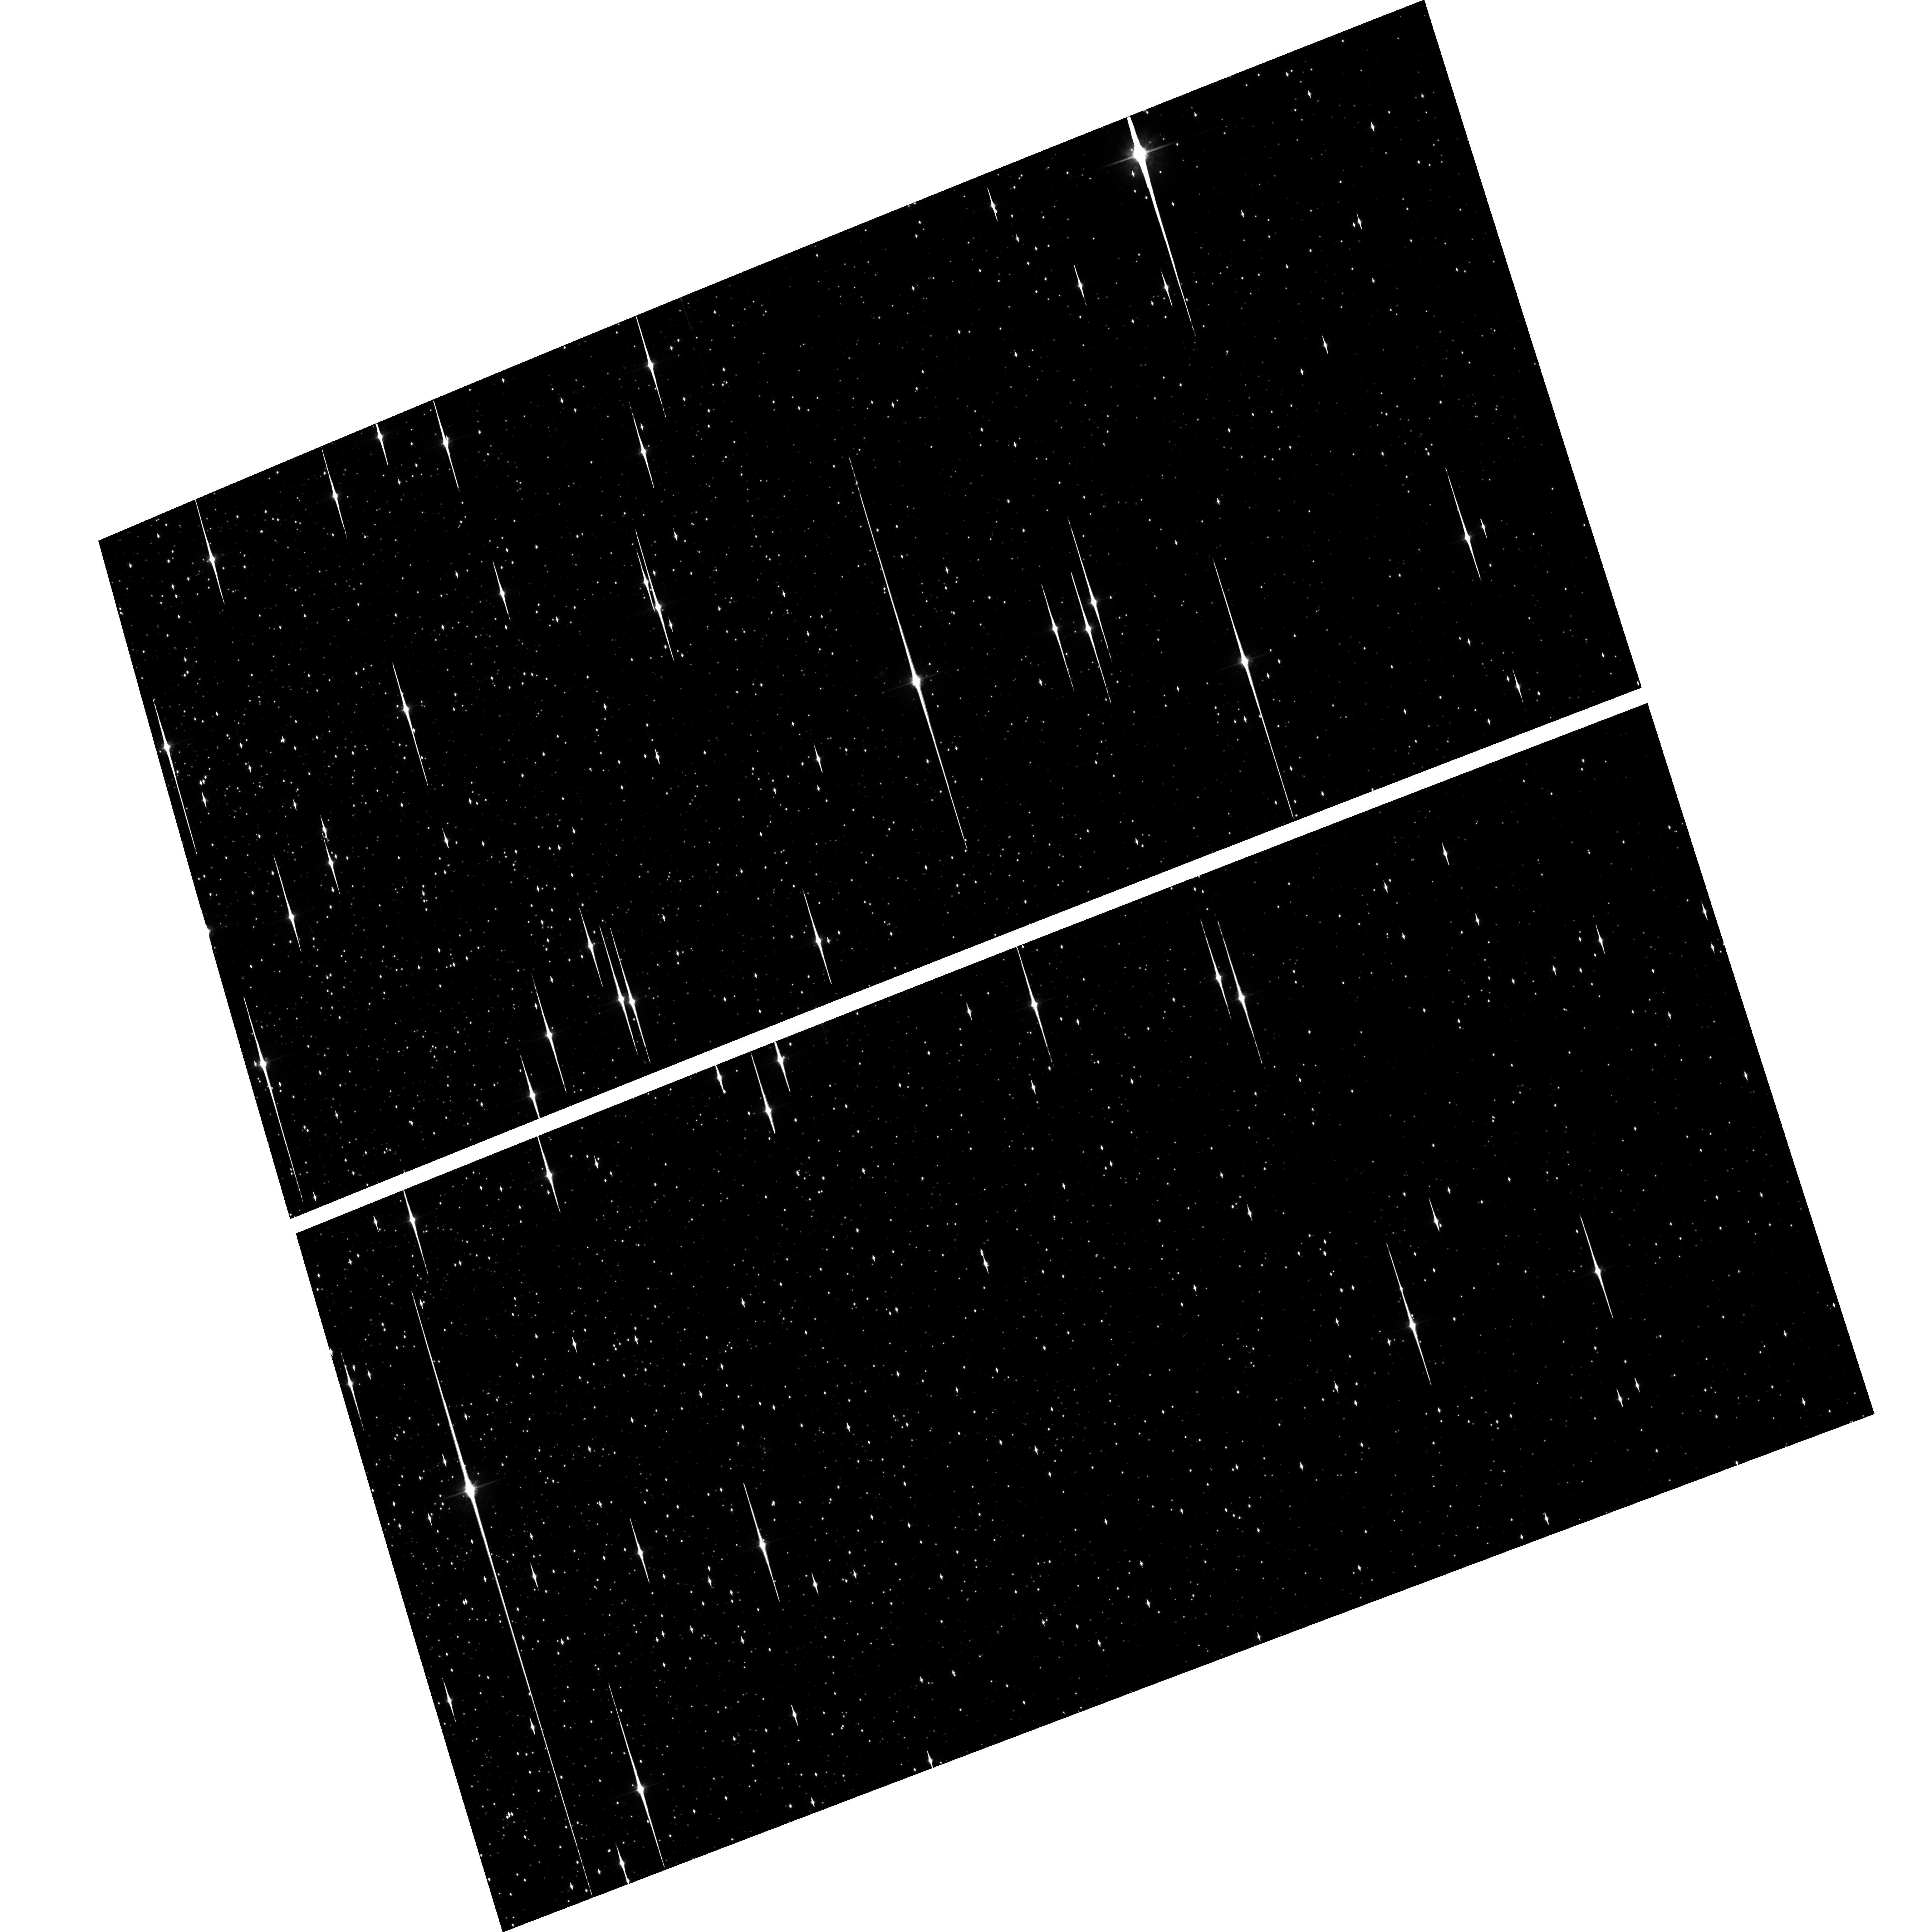
Target: NGC104. Instrument: ACS/WFC. Filter: F814W. Exposure: 1.6 h. Observation ID: hst_10101_01_acs_wfc_f814w_j91c01

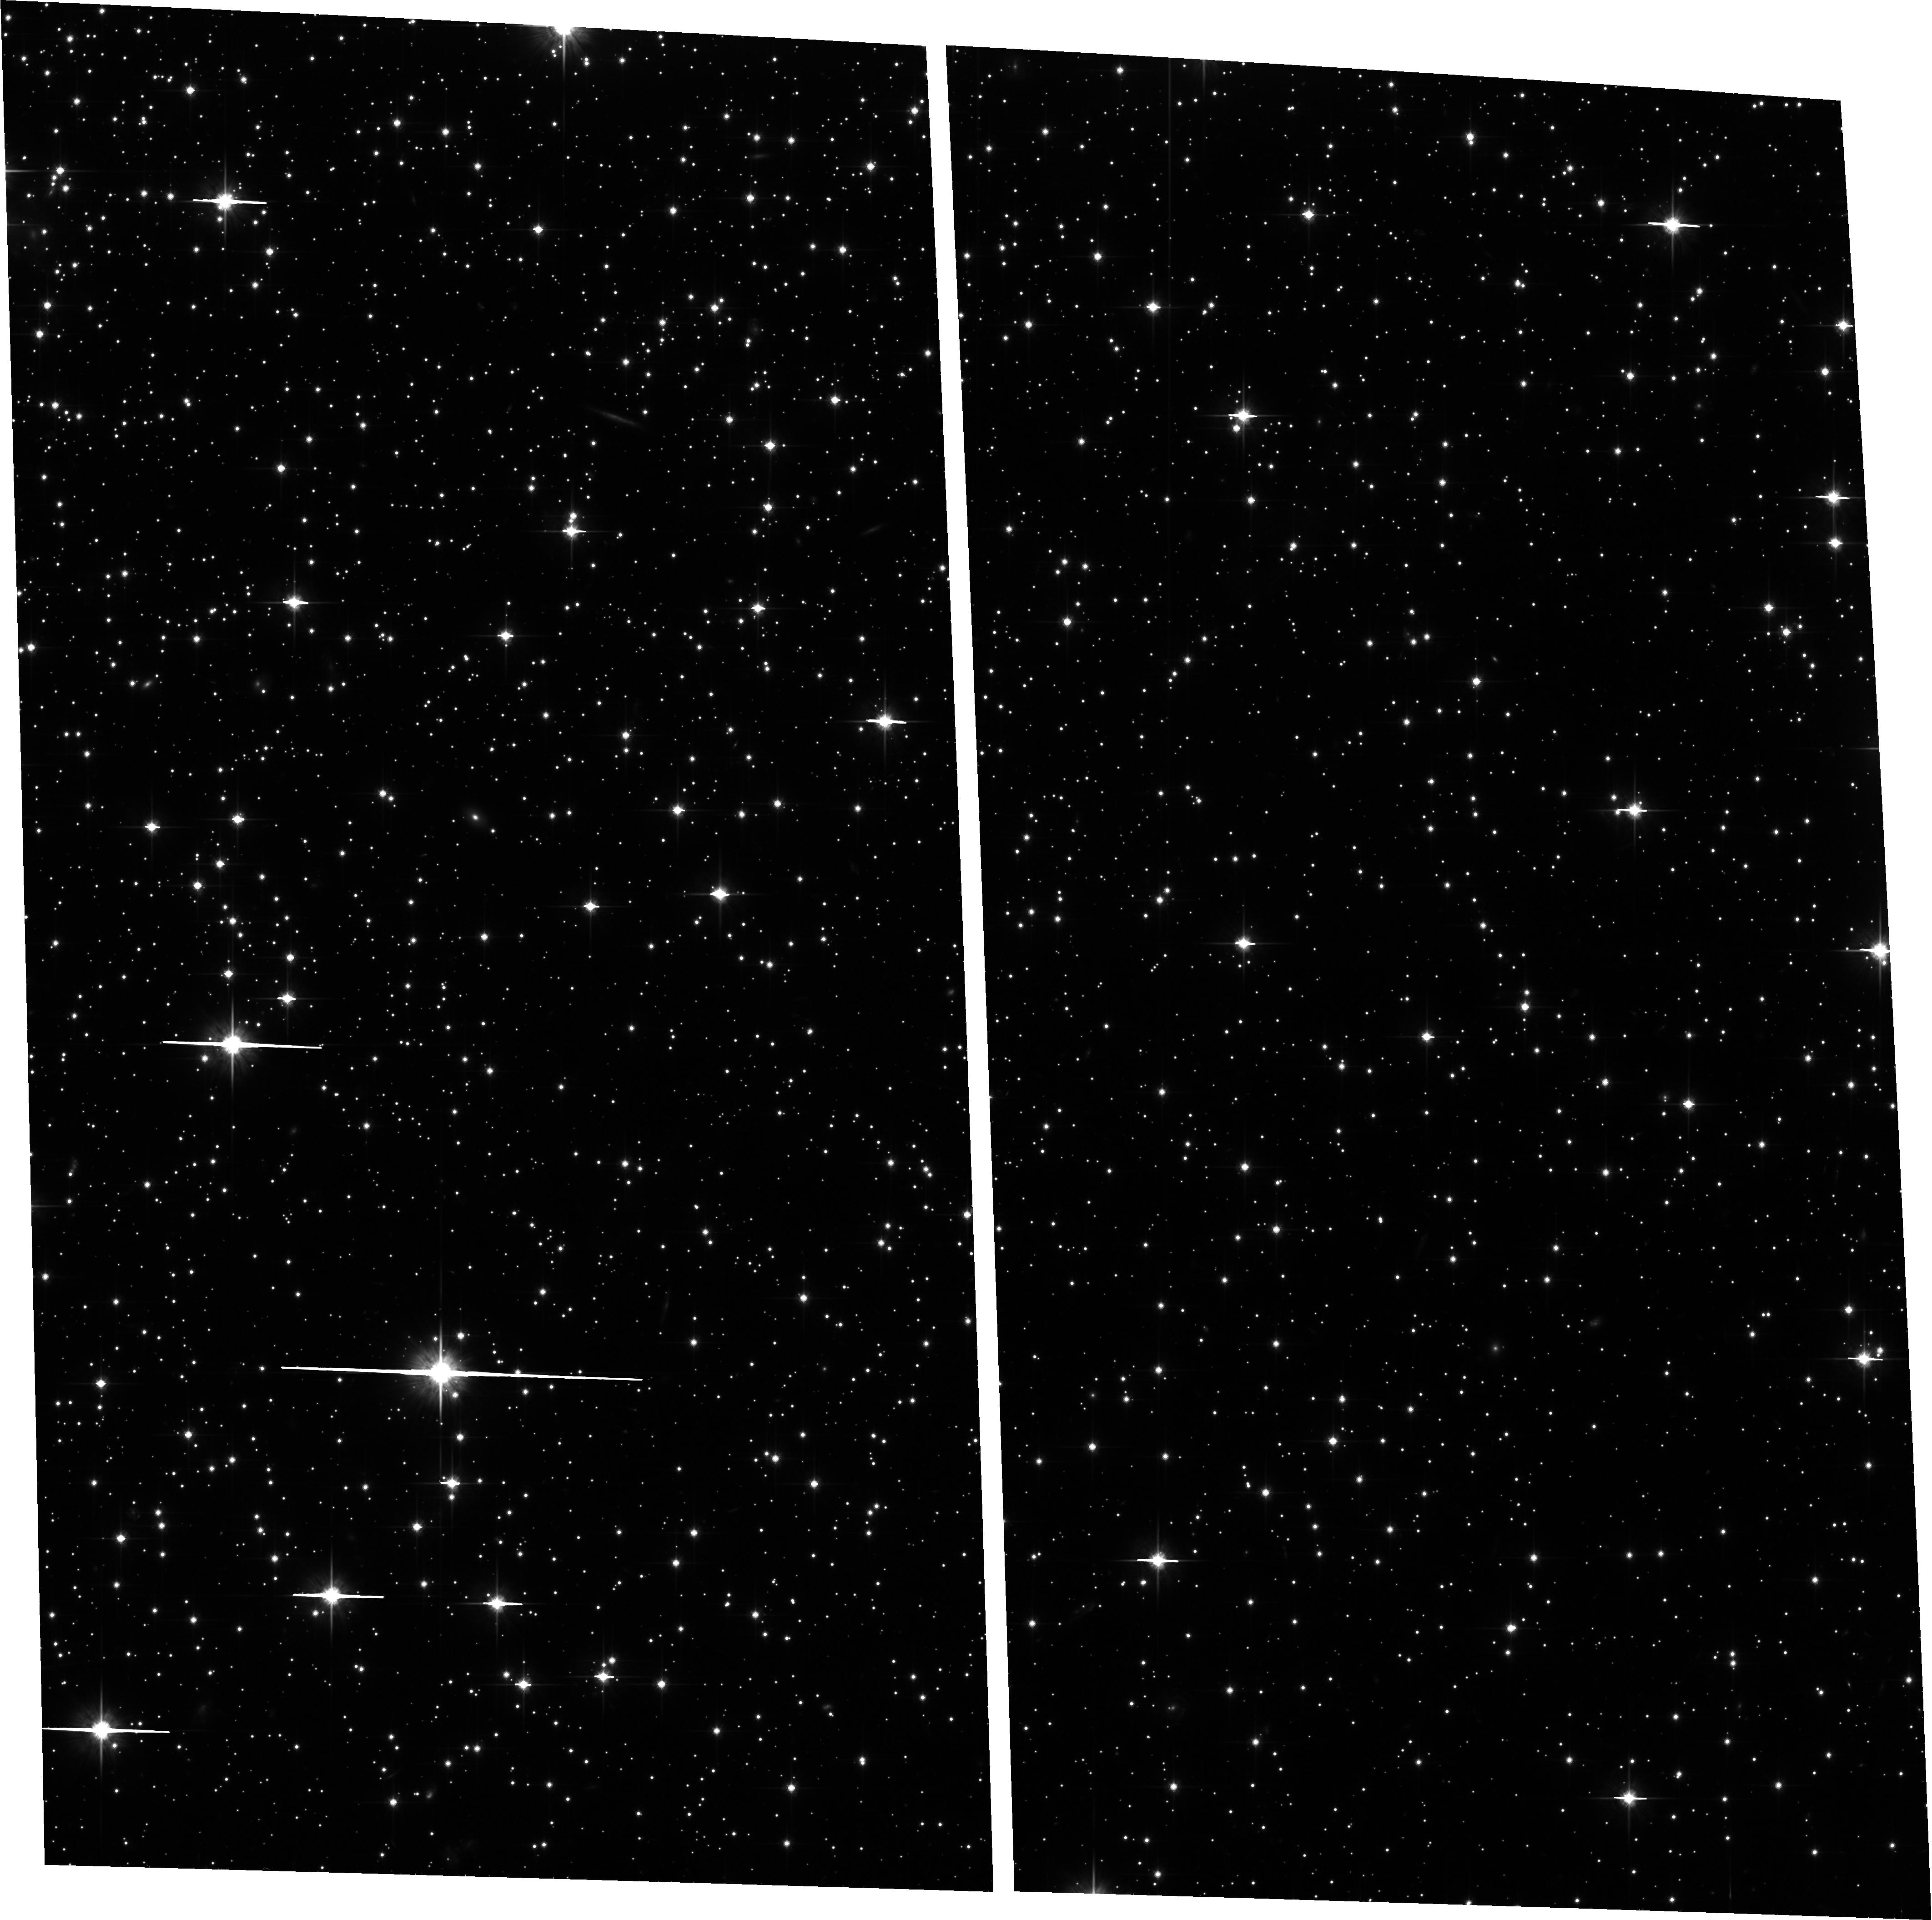
Target: NGC5139. Instrument: ACS/WFC. Filter: F814W. Exposure: 1.5 h. Observation ID: hst_10101_12_acs_wfc_f814w_j91c12

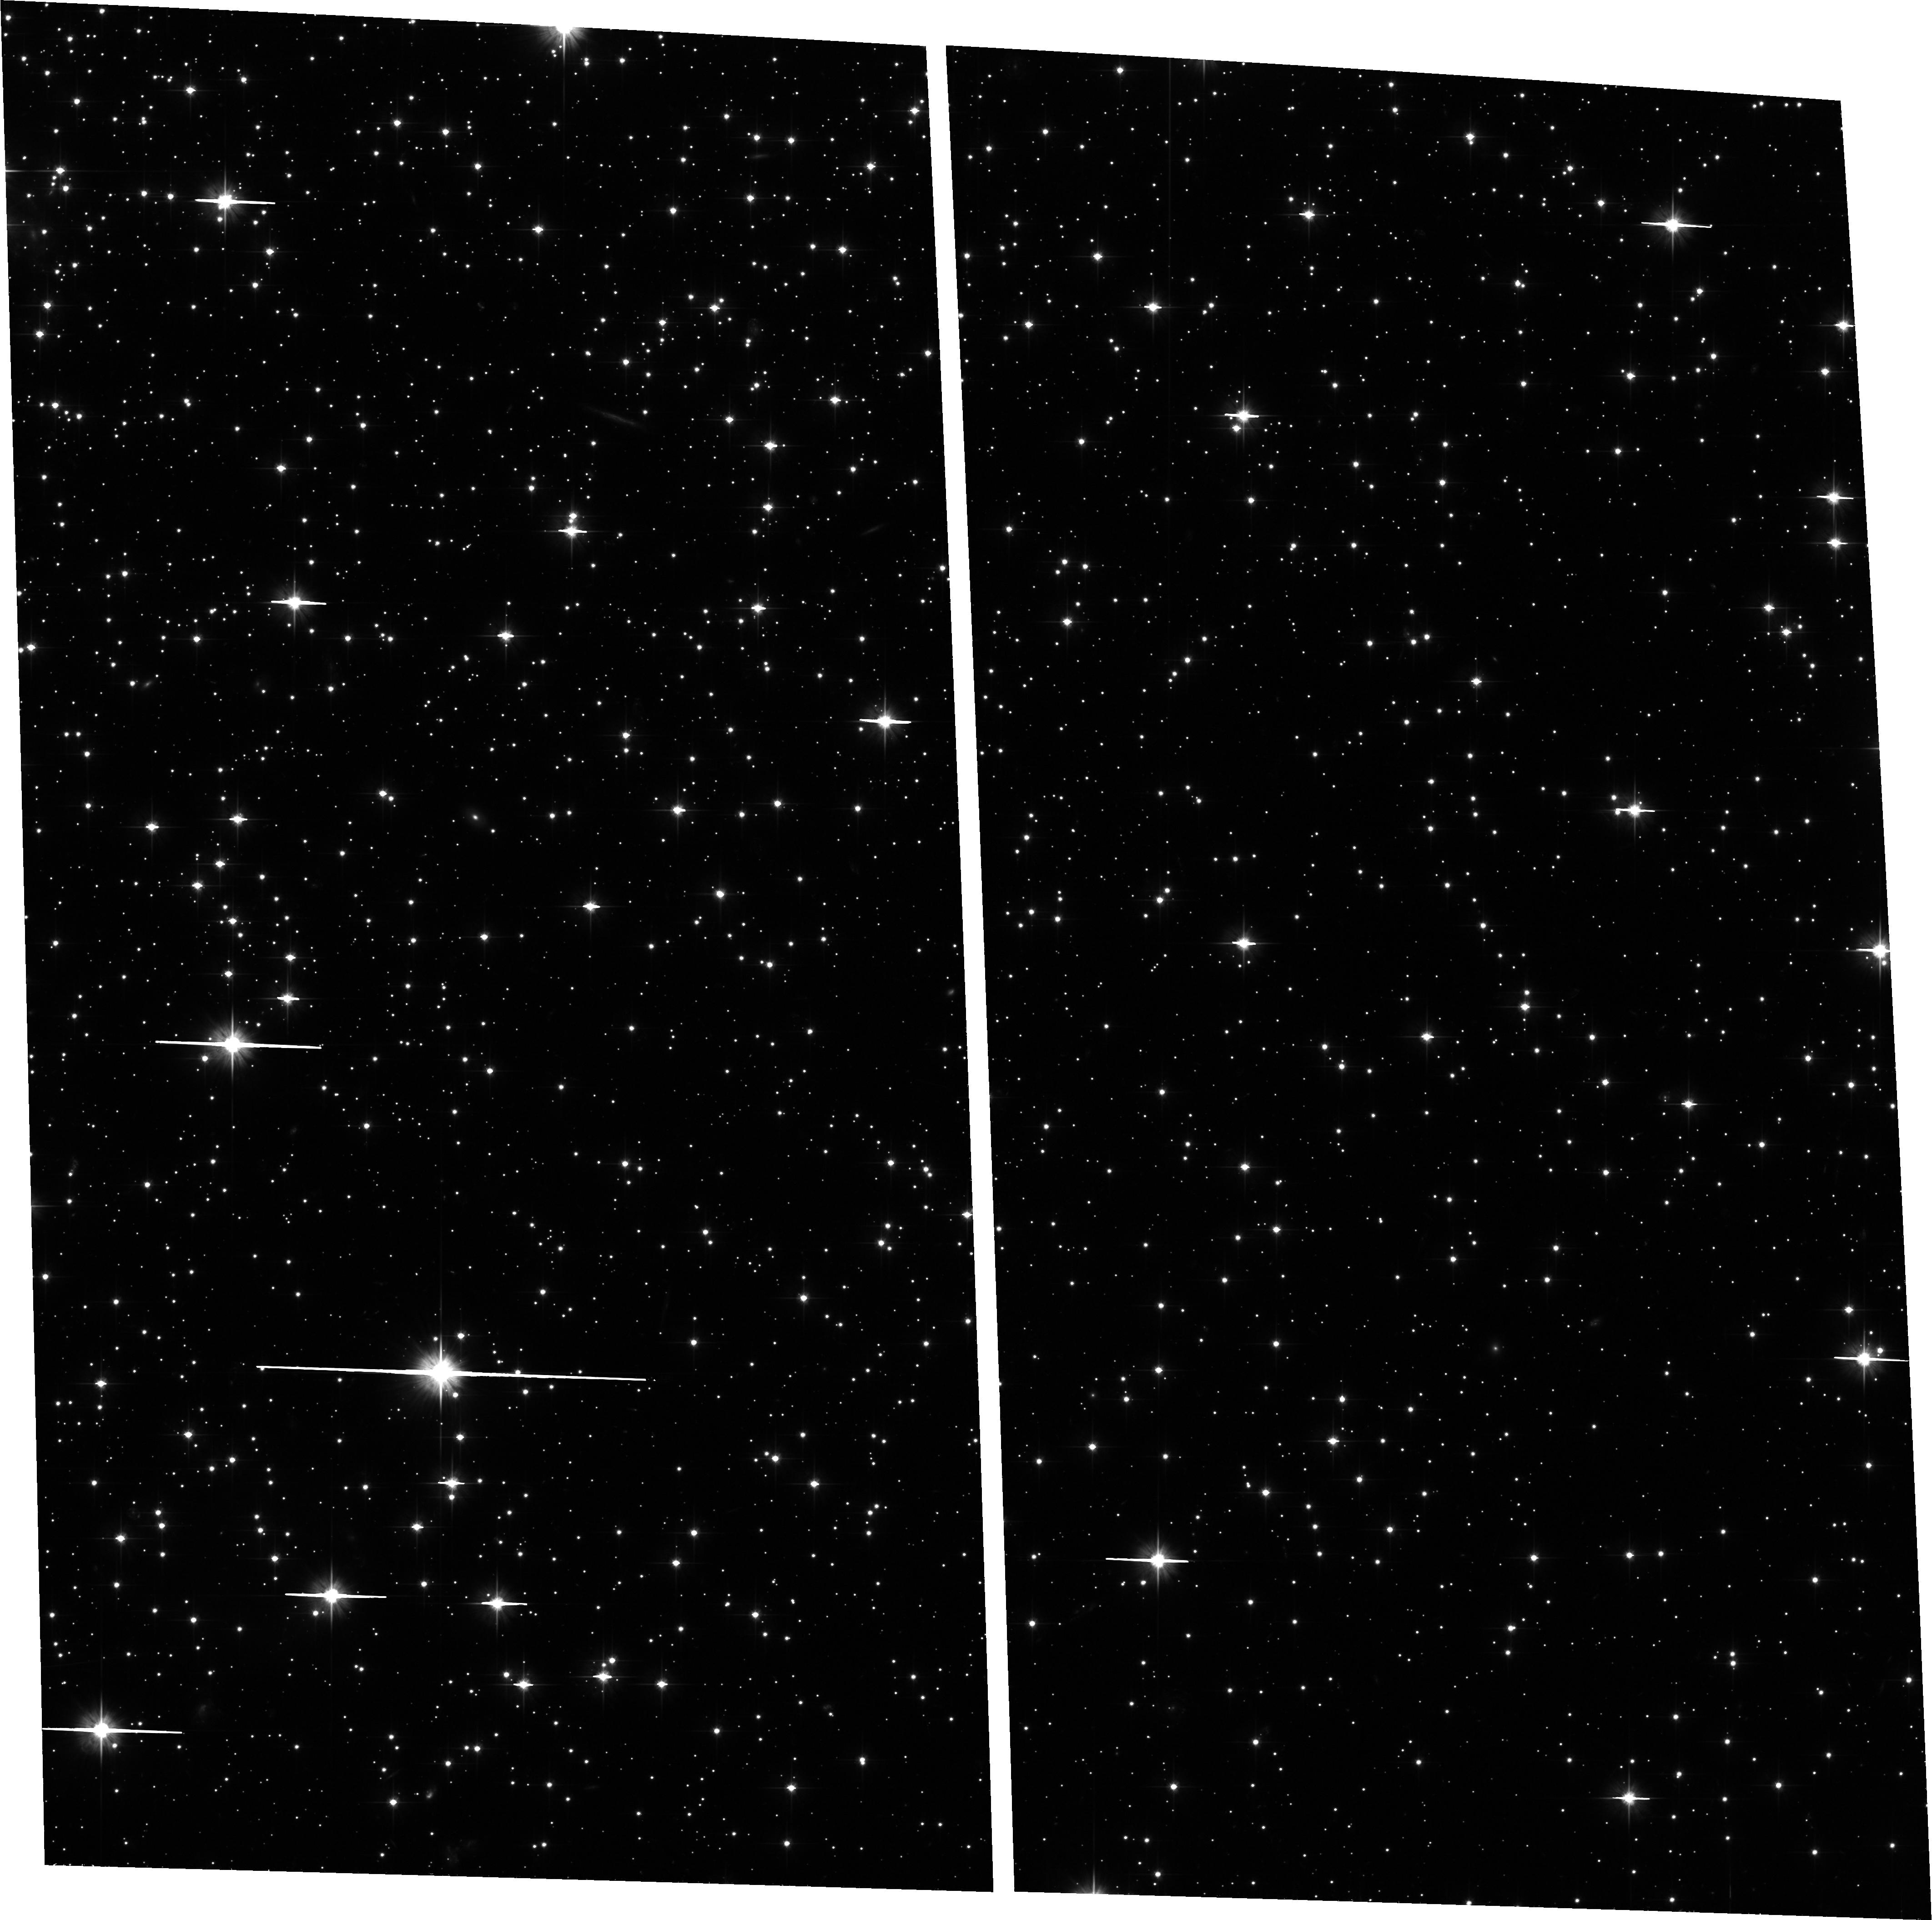
Target: NGC5139. Instrument: ACS/WFC. Filter: F606W. Exposure: 1.5 h. Observation ID: hst_10101_12_acs_wfc_f606w_j91c12

The Region of the Hydrogen-Burning Limit in Omega Centauri and 47 Tucanae (PI: King, Ivan R.)

We propose a photometric study of the lower main sequences of Omega Cen and 47 Tuc, down to the region of the H-burning limit, which the deeper faintness limit of ACS will allow us to reach. For the faintest stars, proper-motion separation of cluster from field is essential; hence we include Cycle 13 observations. The resulting color--magnitude diagrams (CMDs) and luminosity functions (LFs) will allow study of stars in a mass regime and metallicity that have never been accessible before, and will serve as an important check on theories of the structure of low-mass stars. These are the 2nd-epoch observations.